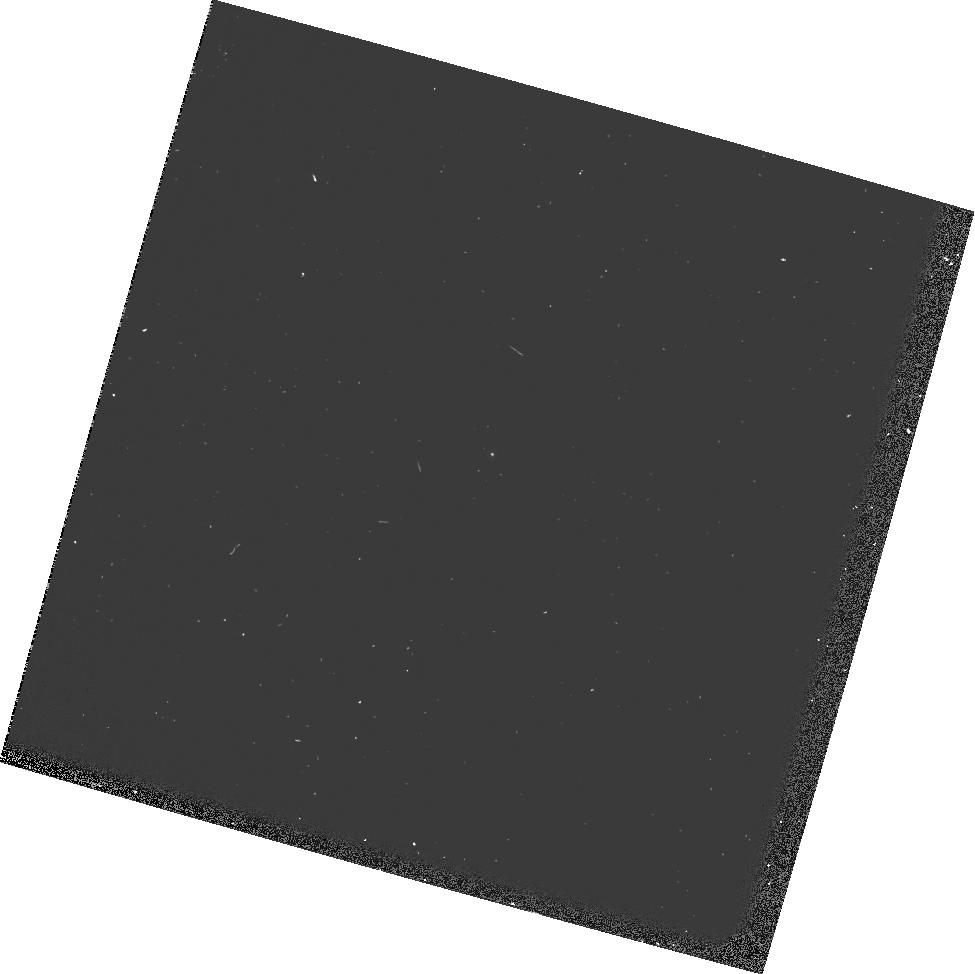
Target: GRW+70D5824
Instrument: WFPC2/PC
Filter: F165LP
Exposure: 3 min
Observation ID: u9jo0407m

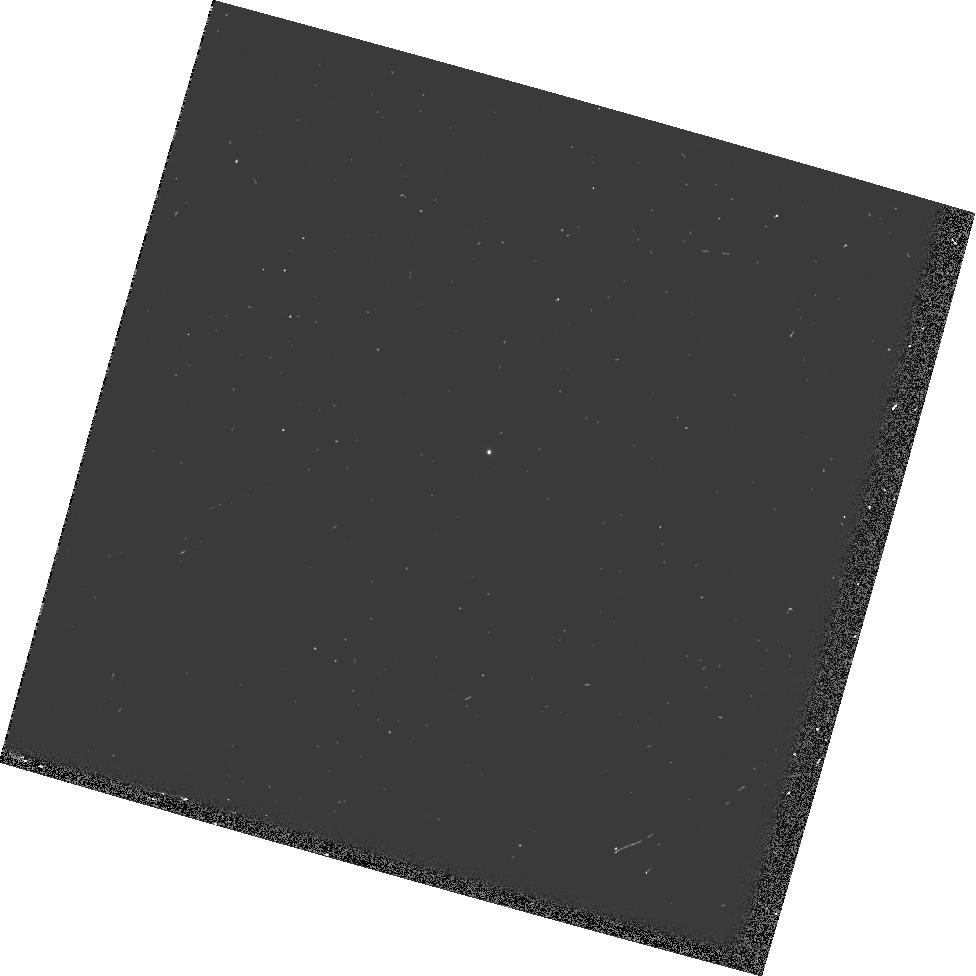
Target: GRW+70D5824
Instrument: WFPC2/PC
Filter: F437N
Exposure: 3 min
Observation ID: hst_10747_05_wfpc2_pc_f437n_u9jo05

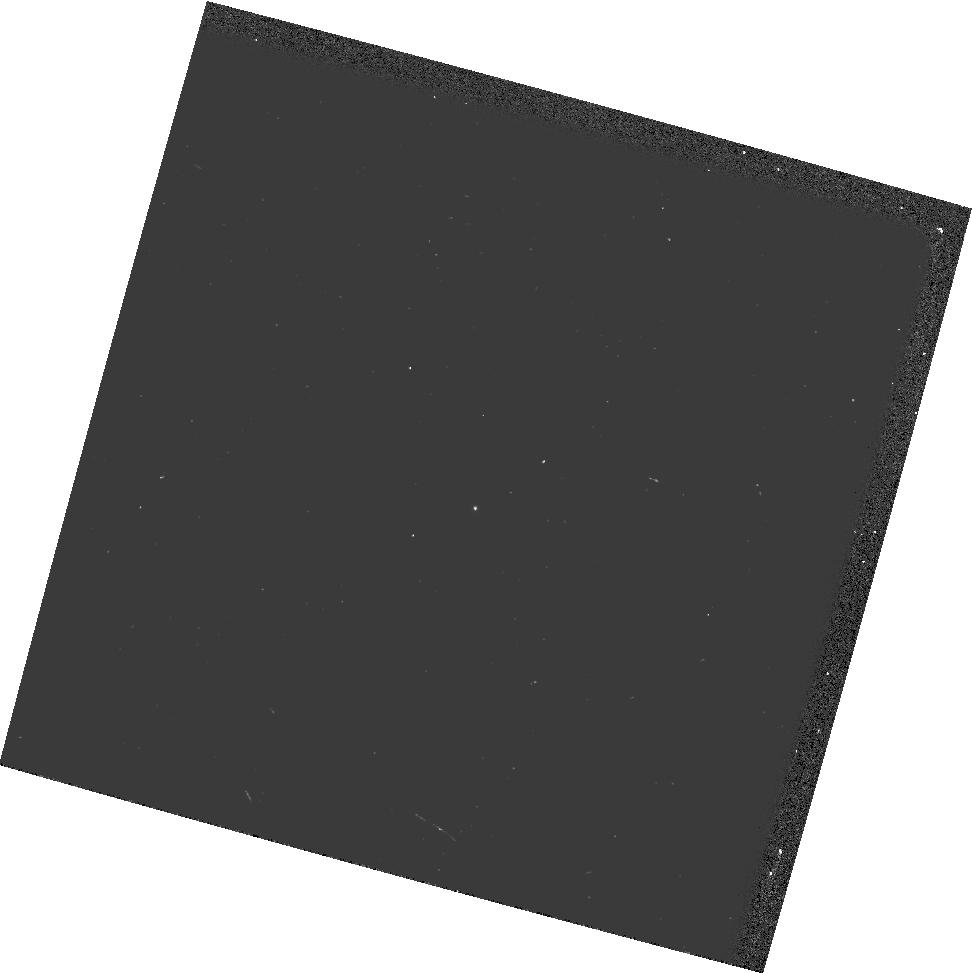
Target: GRW+70D5824
Instrument: WFPC2/PC
Filter: F502N
Exposure: 2 min
Observation ID: hst_10747_07_wfpc2_pc_f502n_u9jo07

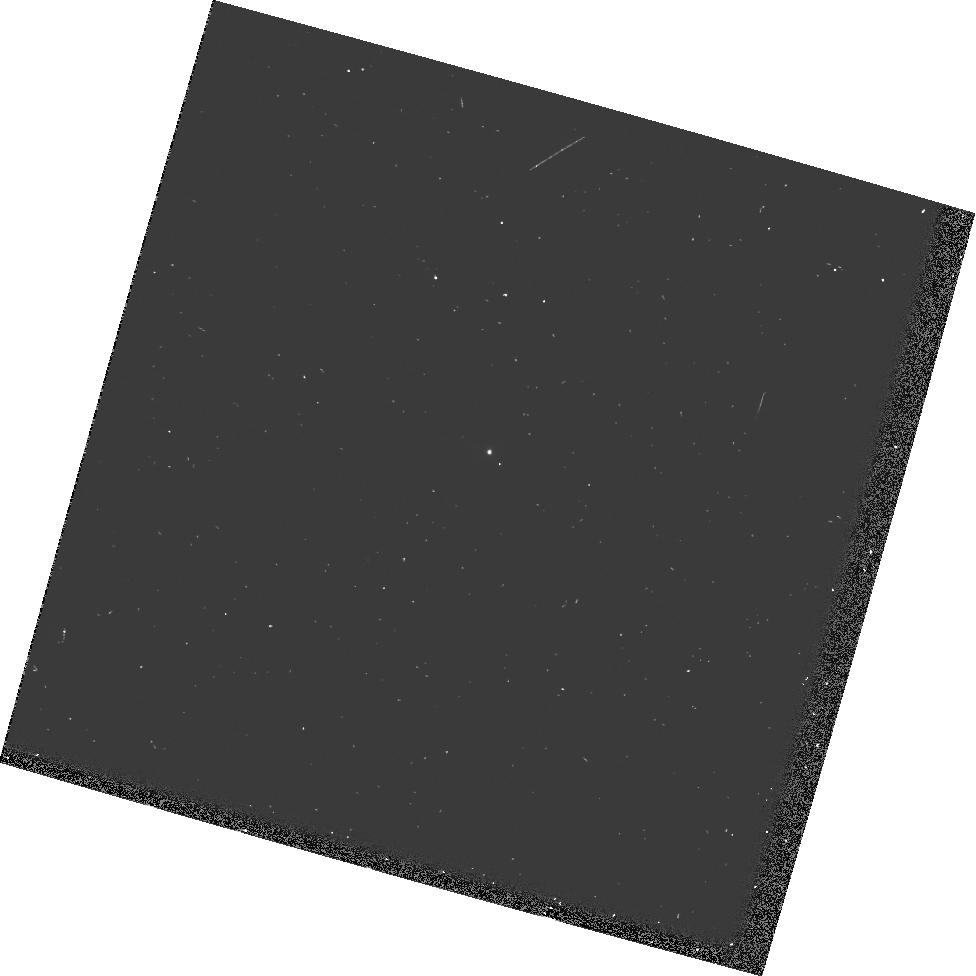
Target: GRW+70D5824
Instrument: WFPC2/PC
Filter: F469N
Exposure: 3 min
Observation ID: hst_10747_05_wfpc2_pc_f469n_u9jo05

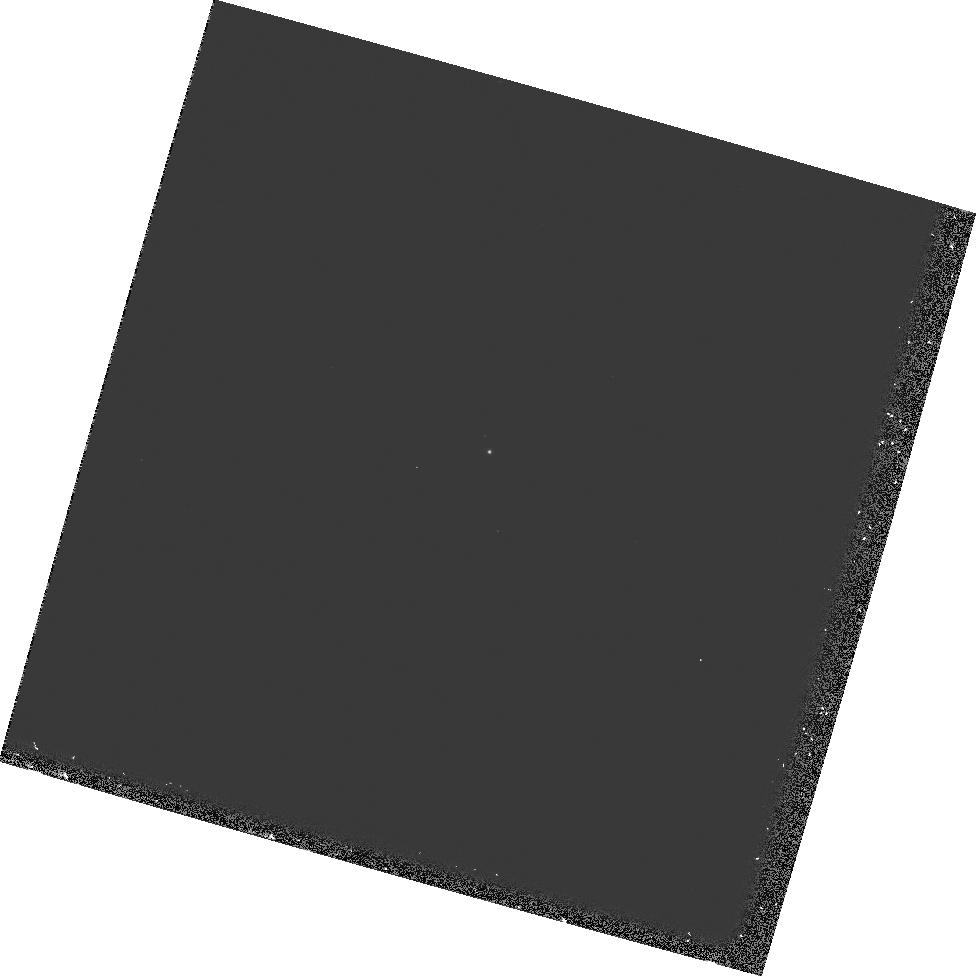
Target: GRW+70D5824
Instrument: WFPC2/PC
Filter: F1042M
Exposure: 9 min
Observation ID: hst_10747_06_wfpc2_pc_f1042m_u9jo06

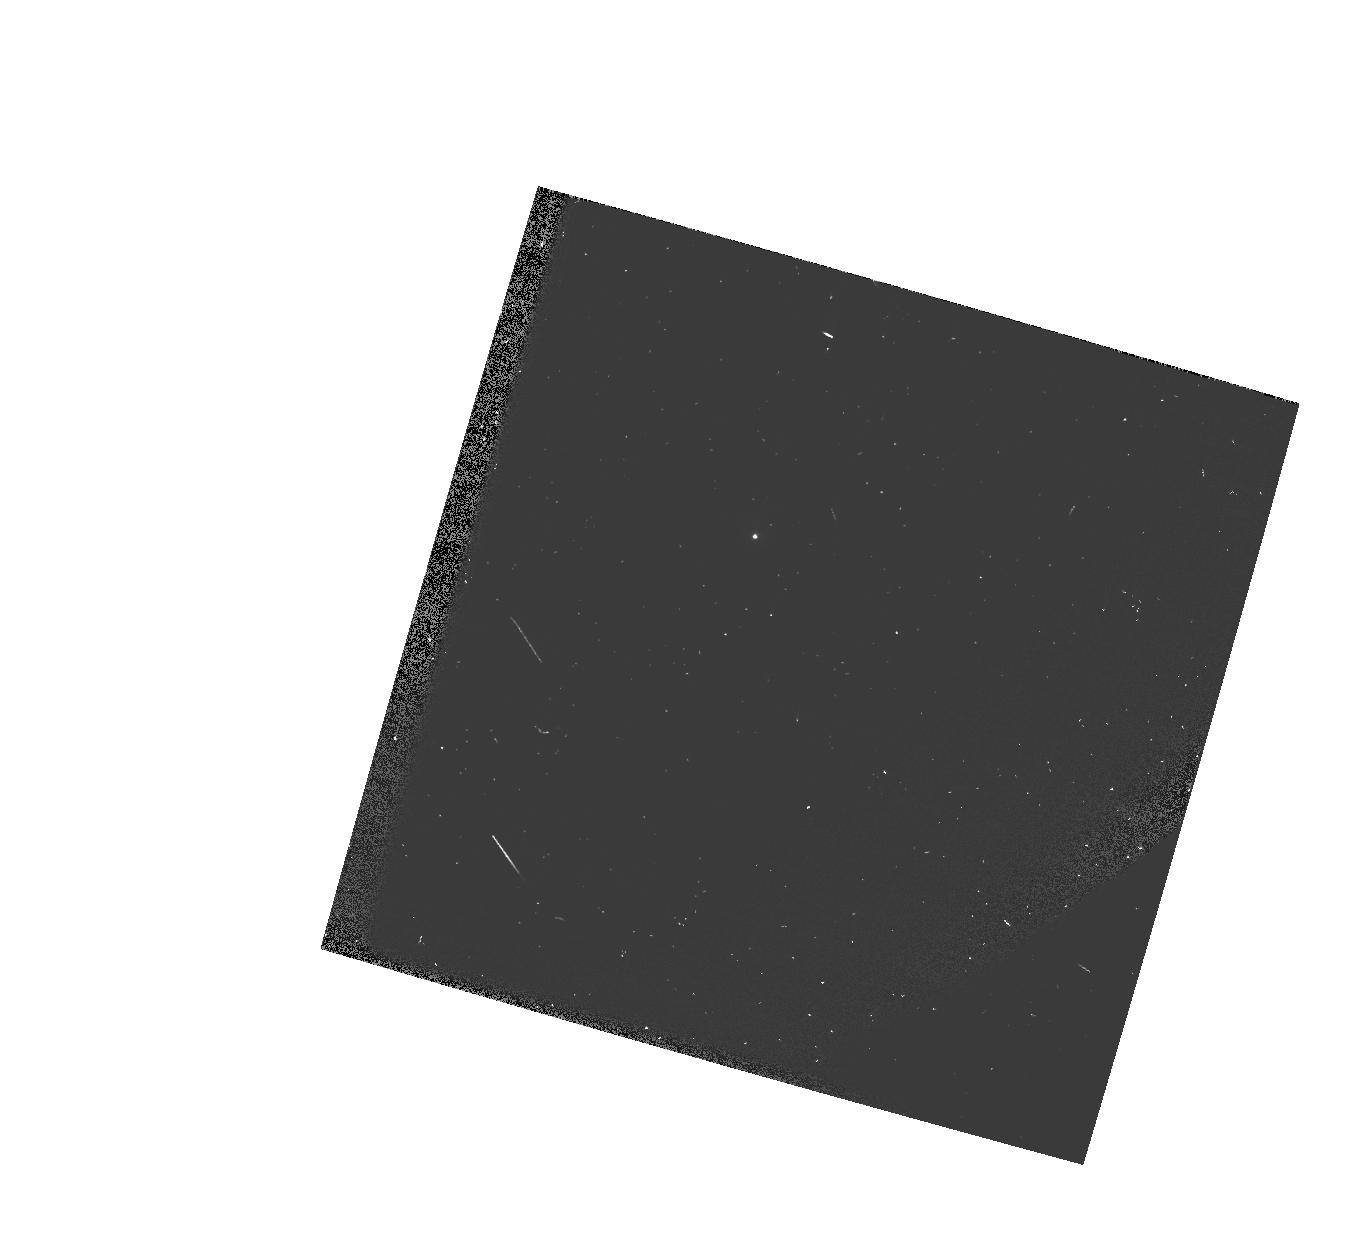
Target: GRW+70D5824
Instrument: WFPC2/PC
Filter: FQUVN33
Exposure: 3 min
Observation ID: hst_10747_04_wfpc2_pc_fquvn33_u9jo04

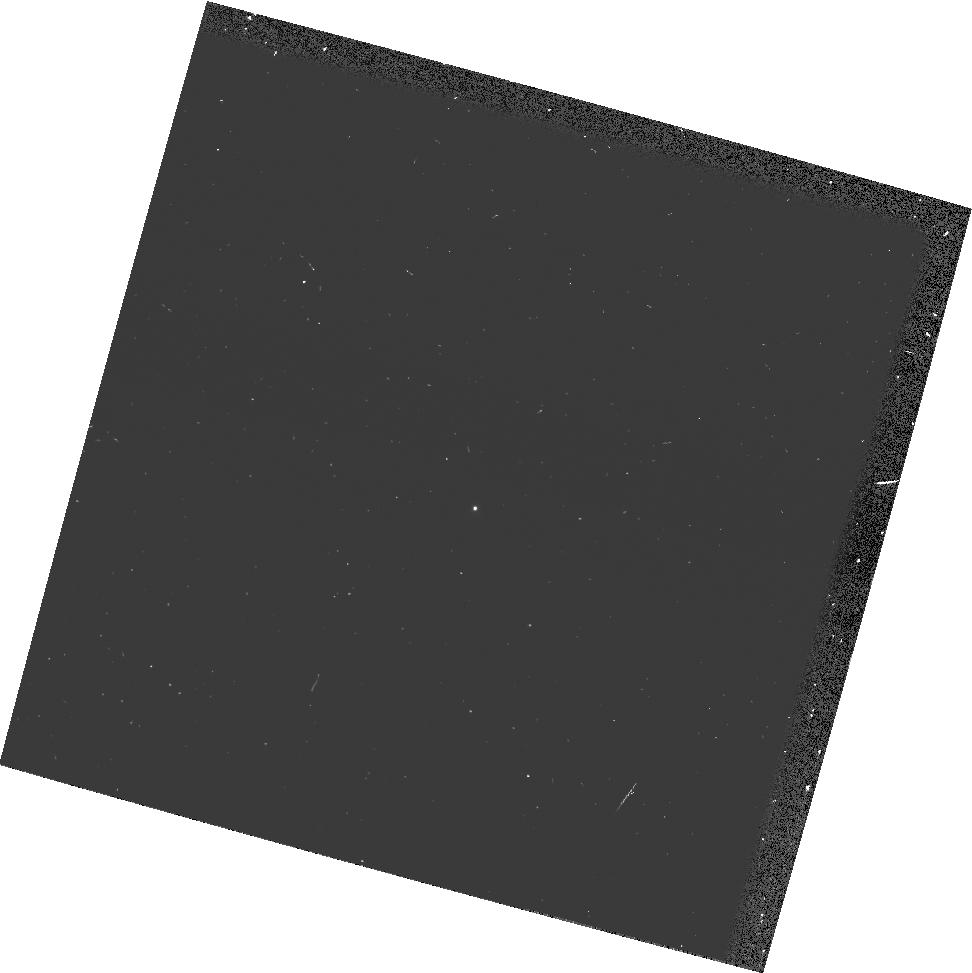
Target: GRW+70D5824
Instrument: WFPC2/PC
Filter: FQUVN
Exposure: 3 min
Observation ID: hst_10747_07_wfpc2_pc_fquvn_u9jo07

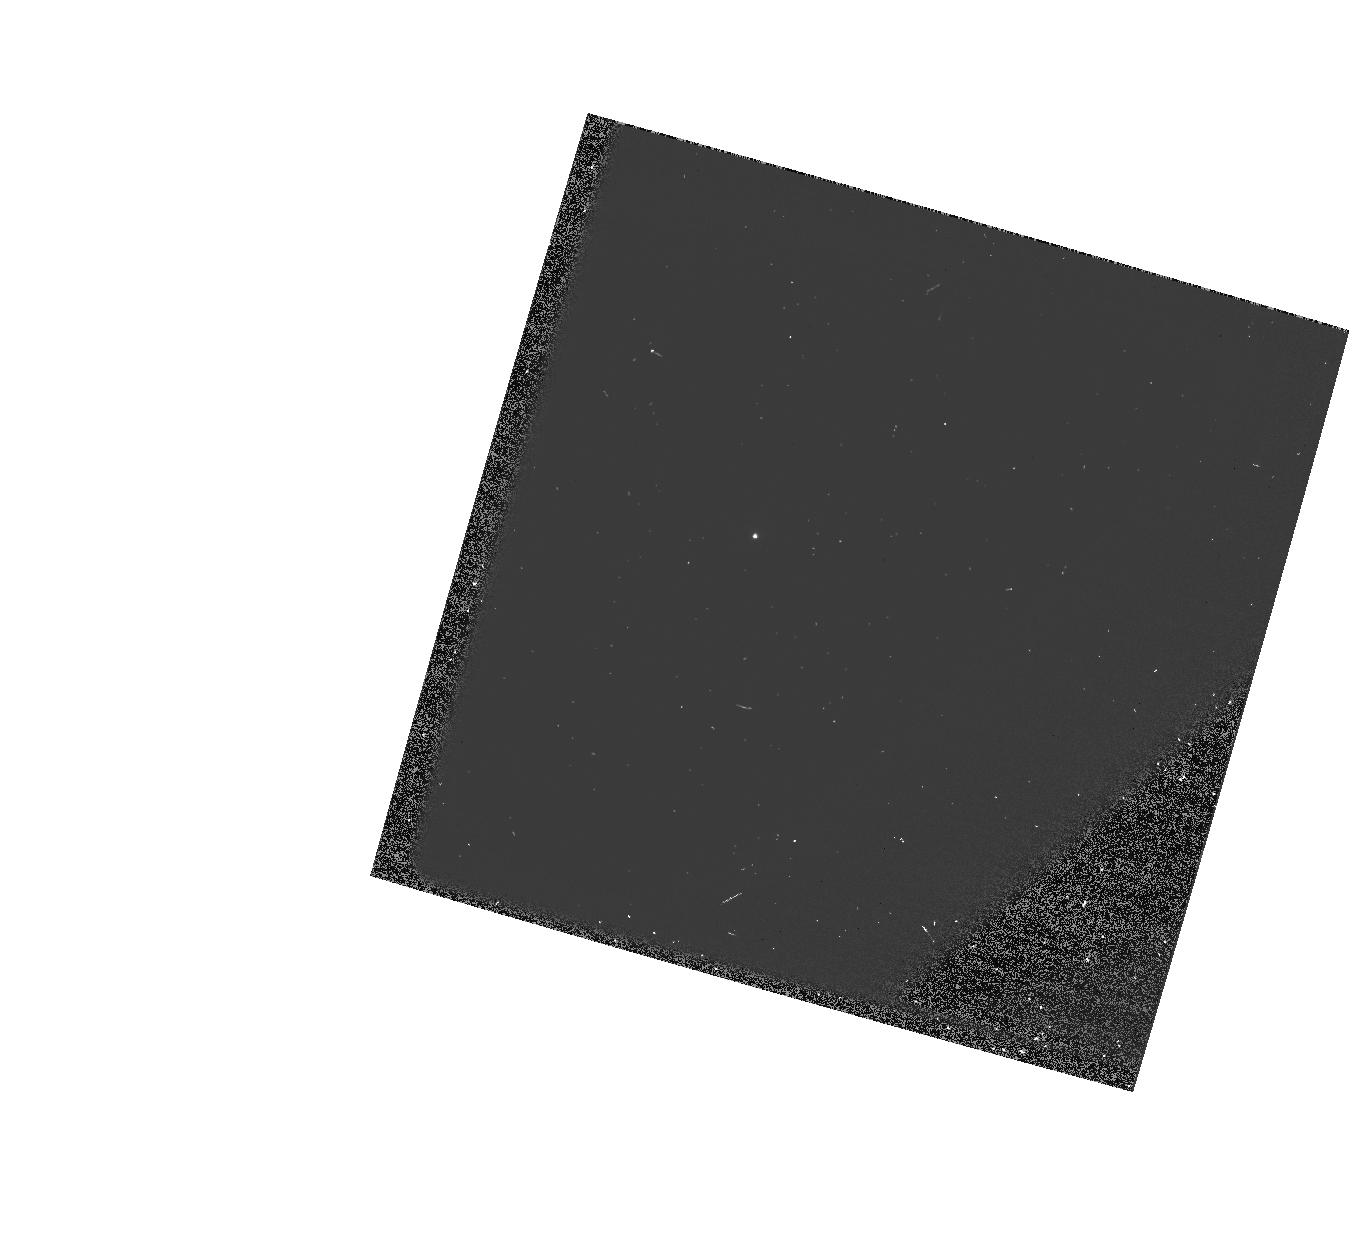
Target: GRW+70D5824
Instrument: WFPC2/PC
Filter: FQCH4N33
Exposure: 2 min
Observation ID: hst_10747_04_wfpc2_pc_fqch4n33_u9jo04

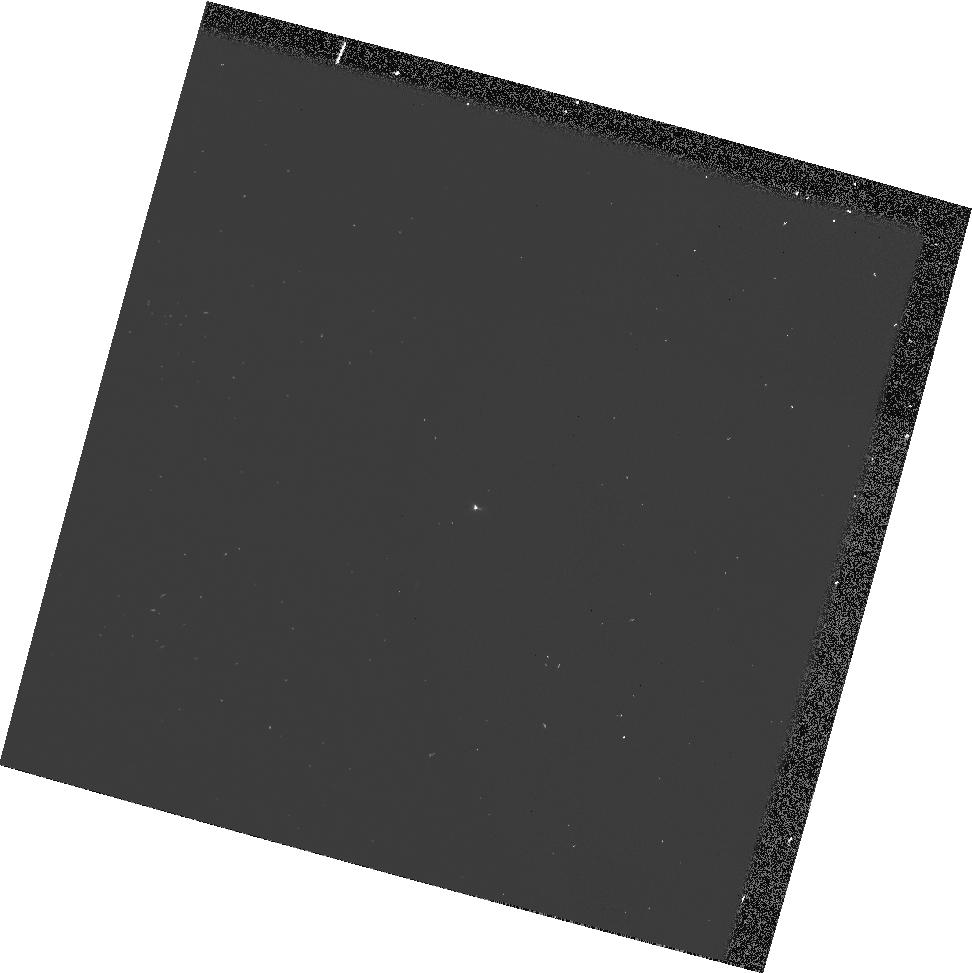
Target: GRW+70D5824
Instrument: WFPC2/PC
Filter: FQCH4N
Exposure: 2 min
Observation ID: hst_10747_07_wfpc2_pc_fqch4n_u9jo07

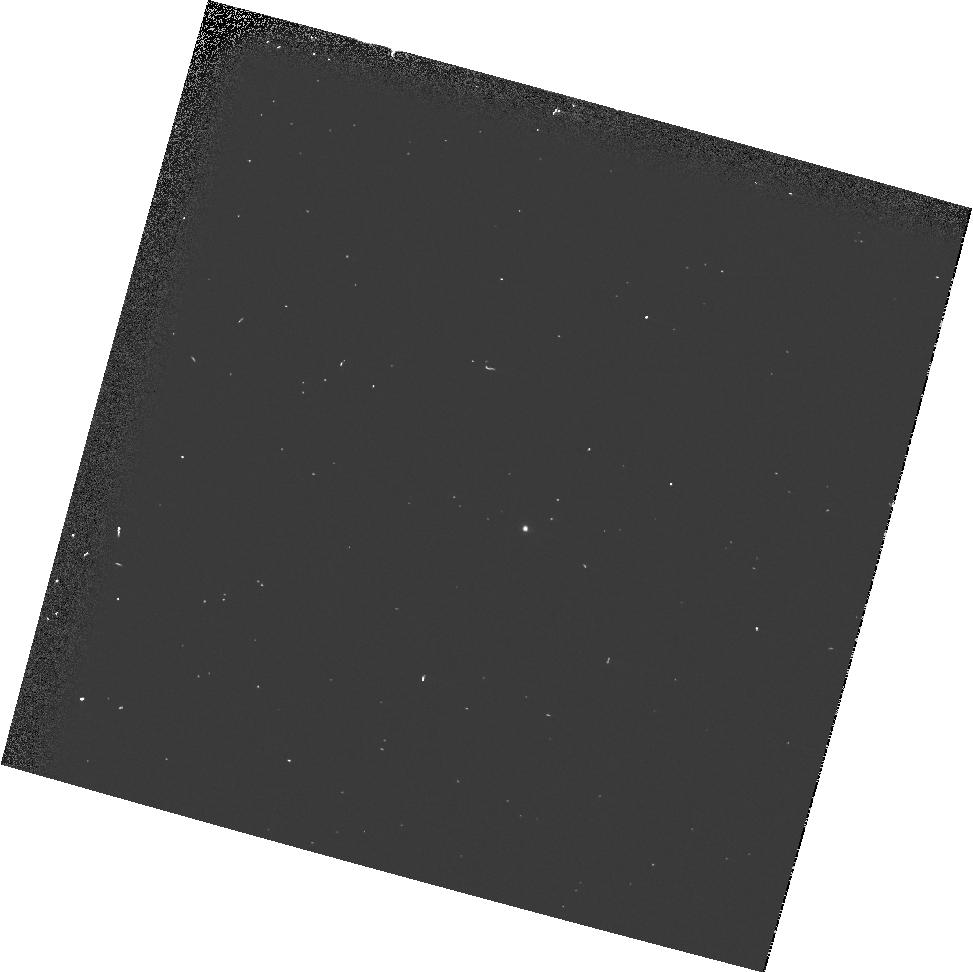
Target: GRW+70D5824
Instrument: WFPC2/PC
Filter: F656N
Exposure: 2 min
Observation ID: hst_10747_02_wfpc2_pc_f656n_u9jo02

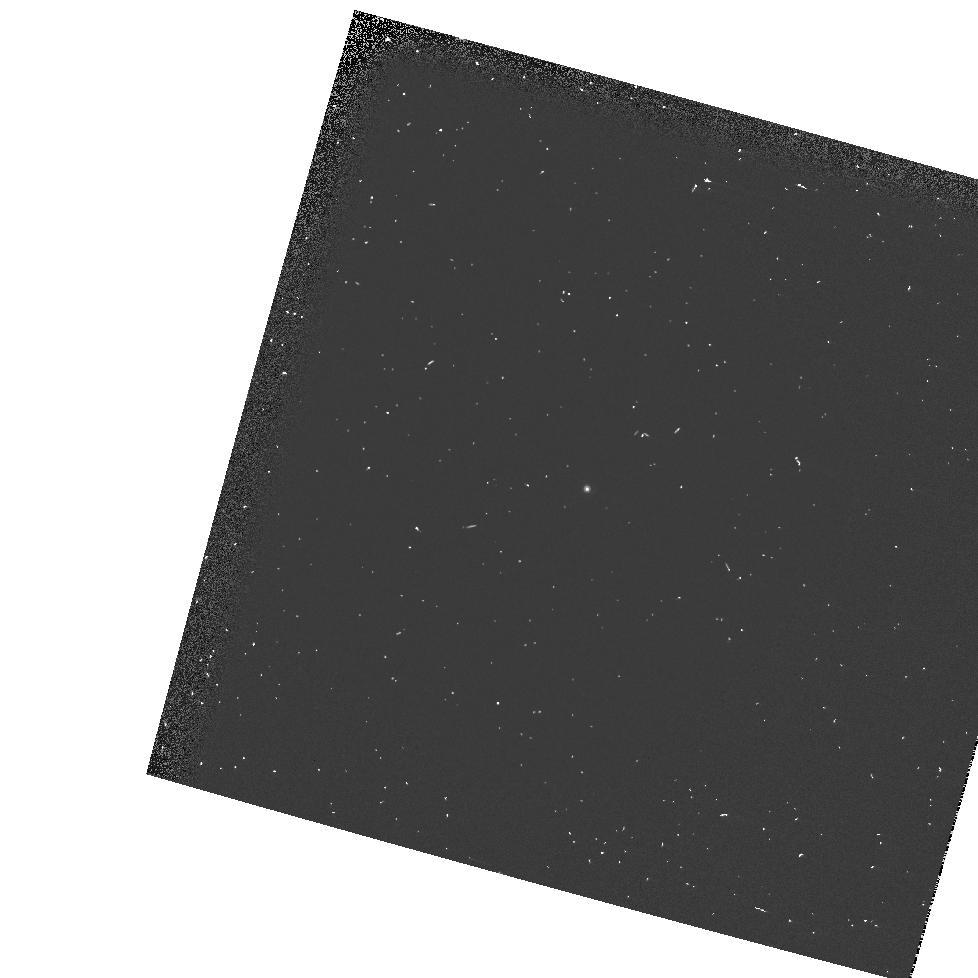
Target: GRW+70D5824
Instrument: WFPC2/PC
Filter: FQCH4P15
Exposure: 3 min
Observation ID: hst_10747_03_wfpc2_pc_fqch4p15_u9jo03

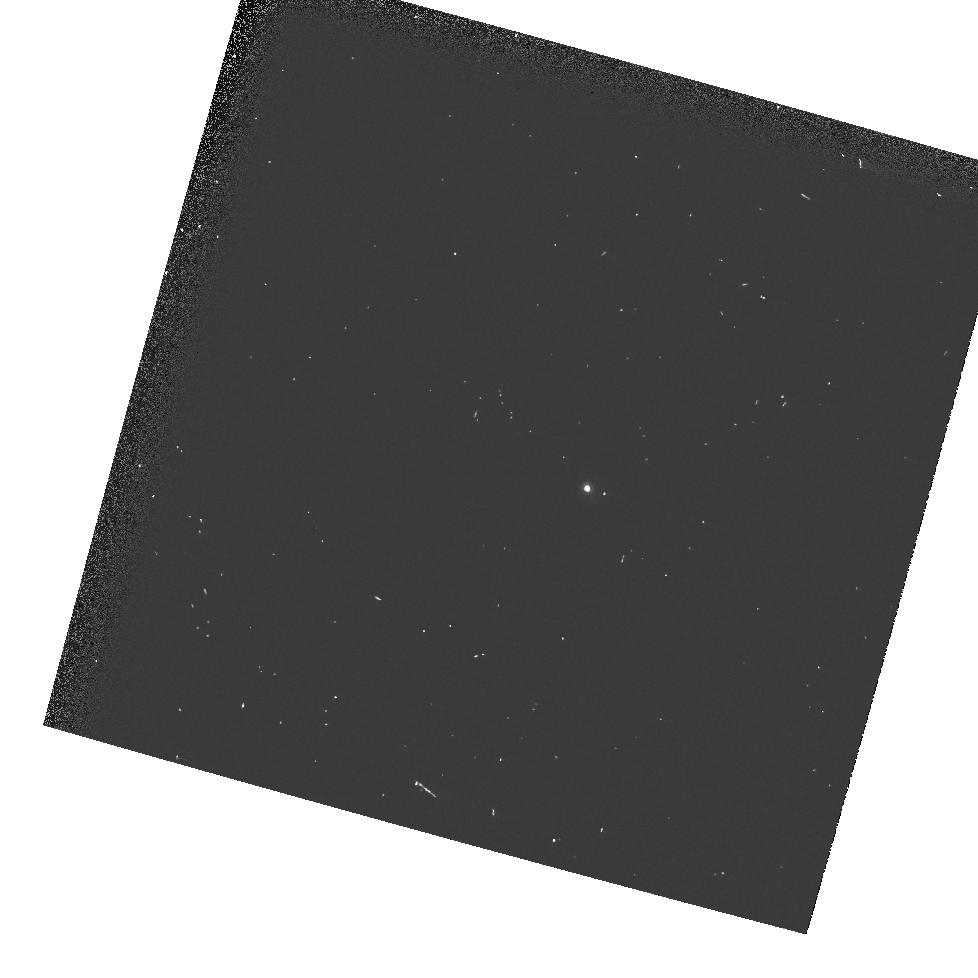
Target: GRW+70D5824
Instrument: WFPC2/PC
Filter: FQCH4N15
Exposure: 2 min
Observation ID: hst_10747_03_wfpc2_pc_fqch4n15_u9jo03

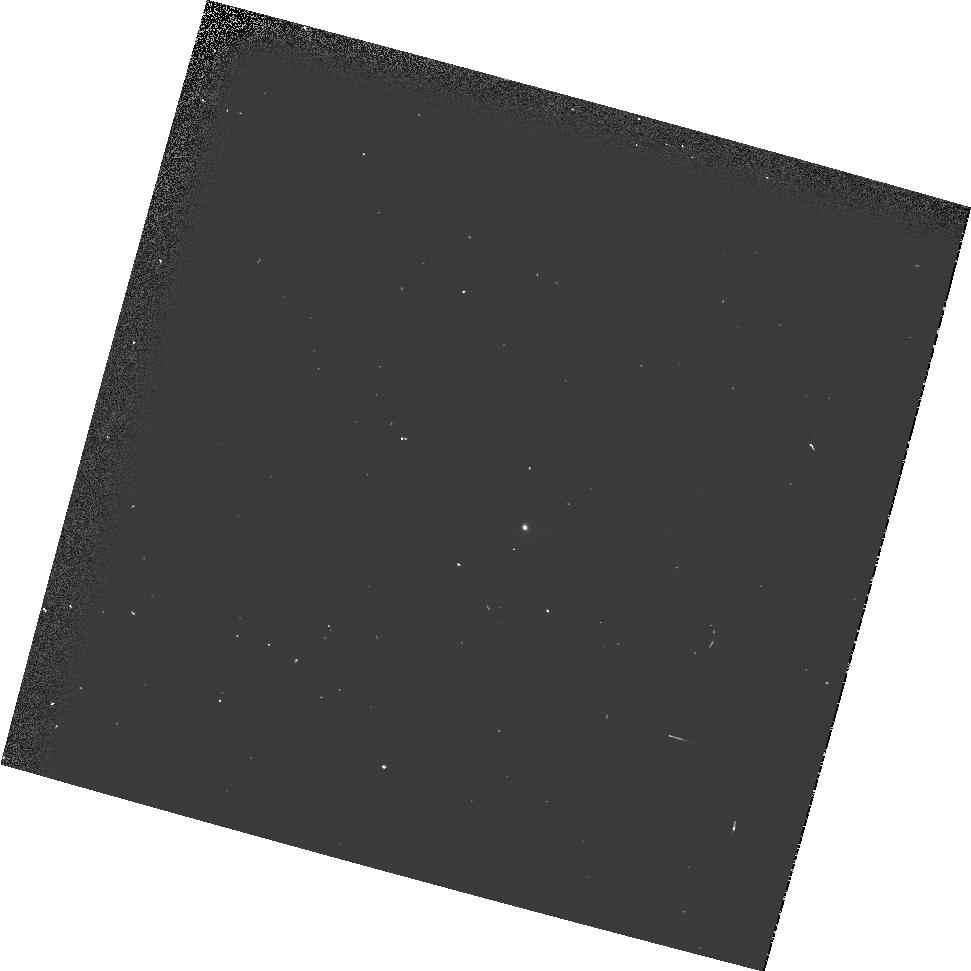
Target: GRW+70D5824
Instrument: WFPC2/PC
Filter: F390N
Exposure: 2 min
Observation ID: hst_10747_01_wfpc2_pc_f390n_u9jo01

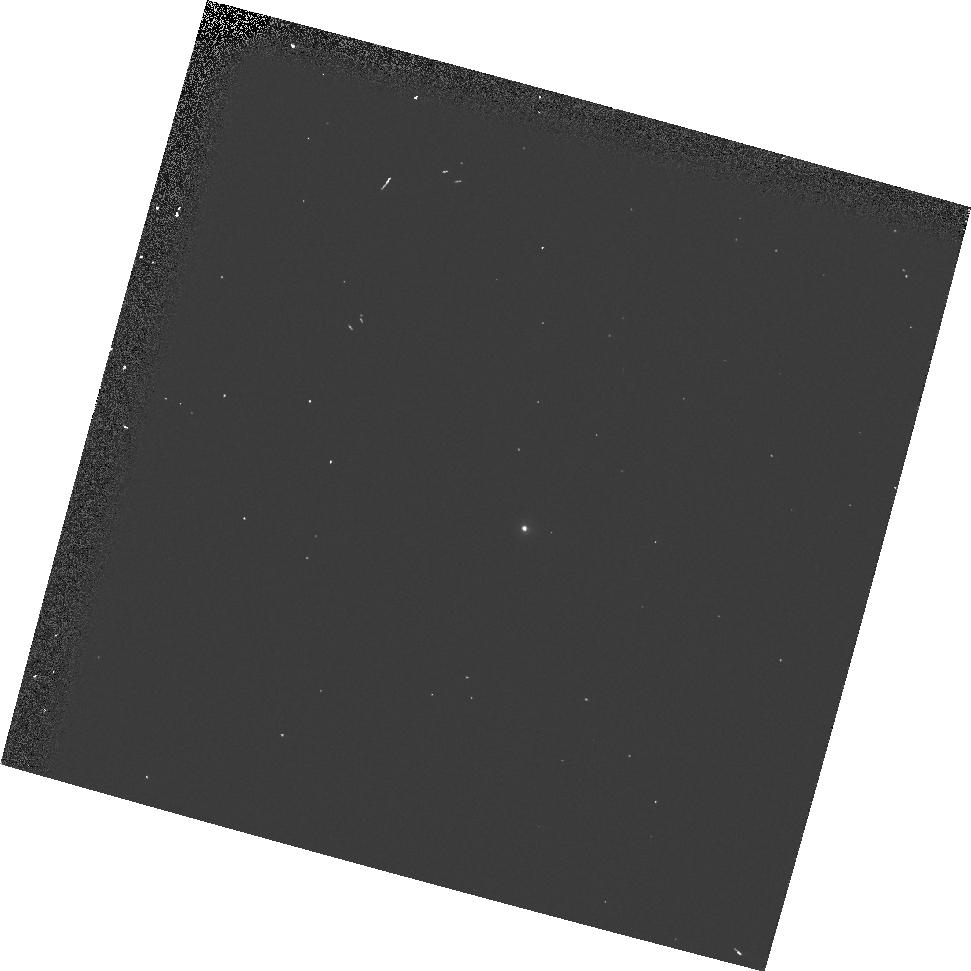
Target: GRW+70D5824
Instrument: WFPC2/PC
Filter: F160BW
Exposure: 1 min
Observation ID: hst_10747_01_wfpc2_pc_f160bw_u9jo01

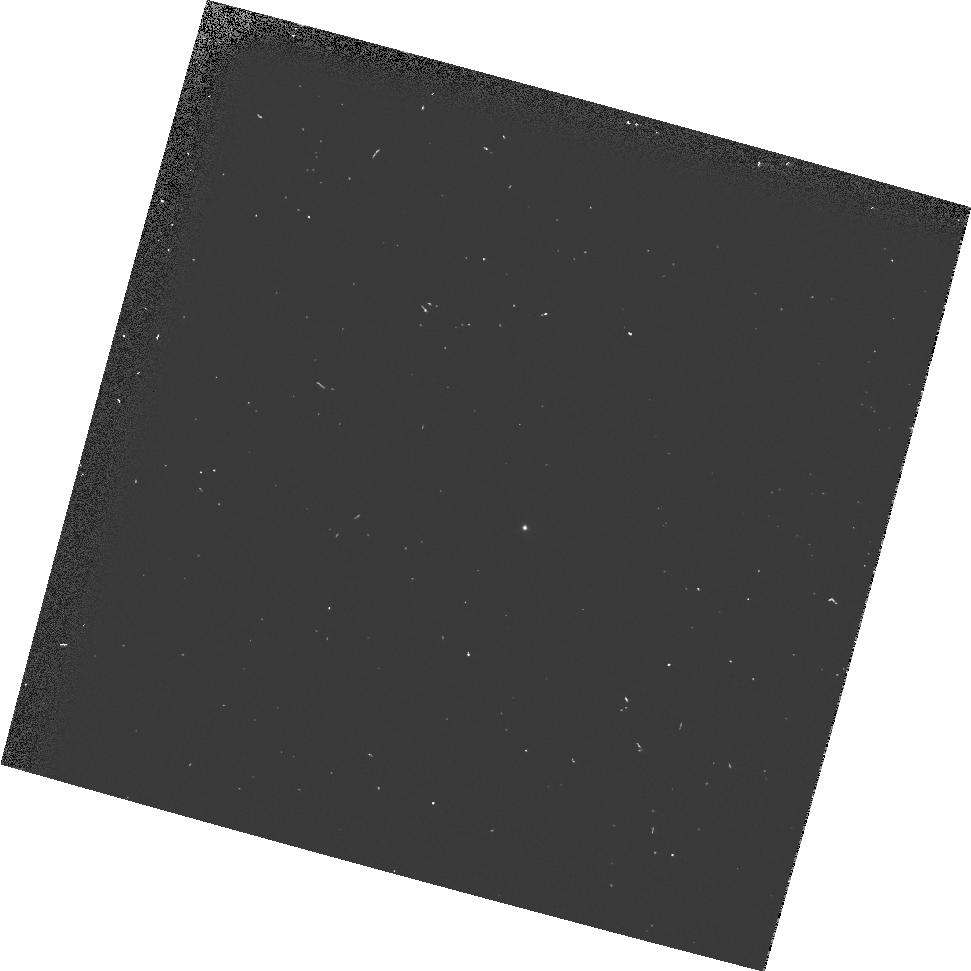
Target: GRW+70D5824
Instrument: WFPC2/PC
Filter: F487N
Exposure: 2 min
Observation ID: hst_10747_01_wfpc2_pc_f487n_u9jo01

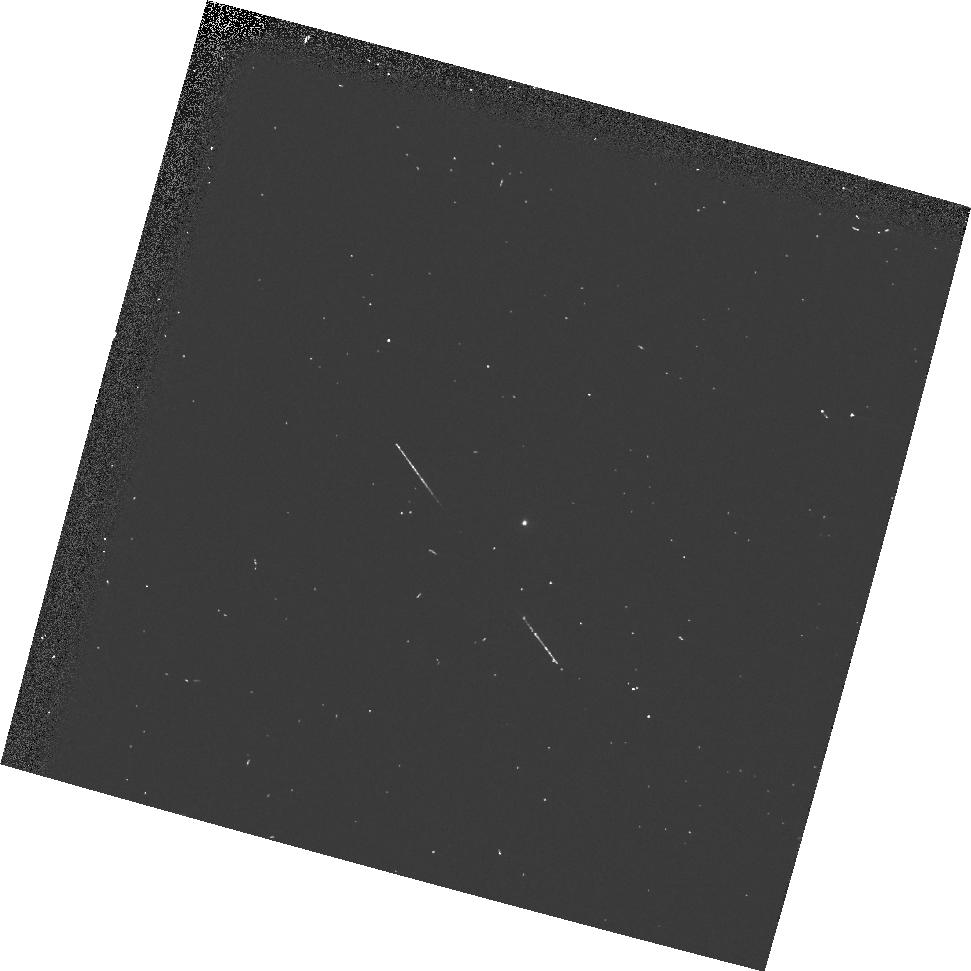
Target: GRW+70D5824
Instrument: WFPC2/PC
Filter: F160BW-F165LP
Exposure: 3 min
Observation ID: hst_10747_01_wfpc2_pc_f160bw-f165lp_u9jo01

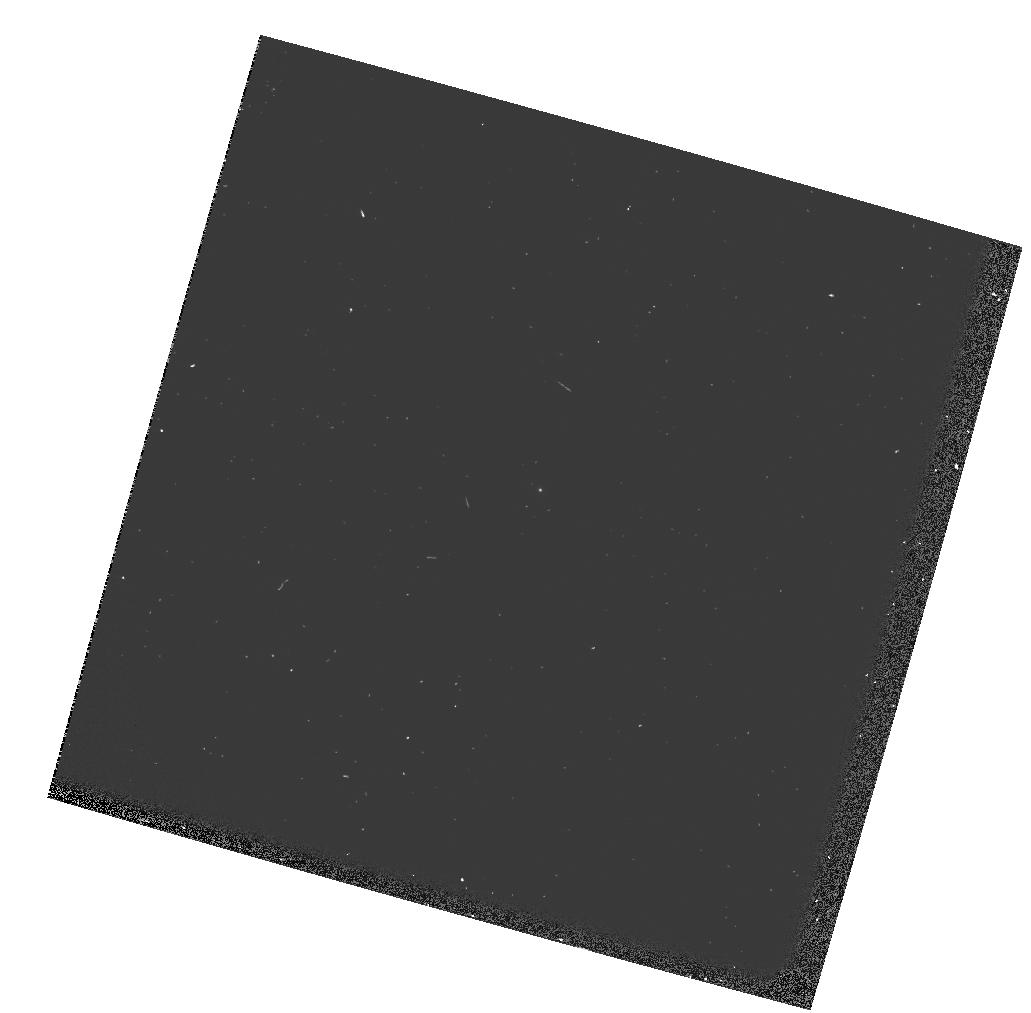
Target: GRW+70D5824
Instrument: WFPC2/PC
Filter: F160BN15-F165LP
Exposure: 3 min
Observation ID: hst_10747_04_wfpc2_pc_f160bn15-f165lp_u9jo04

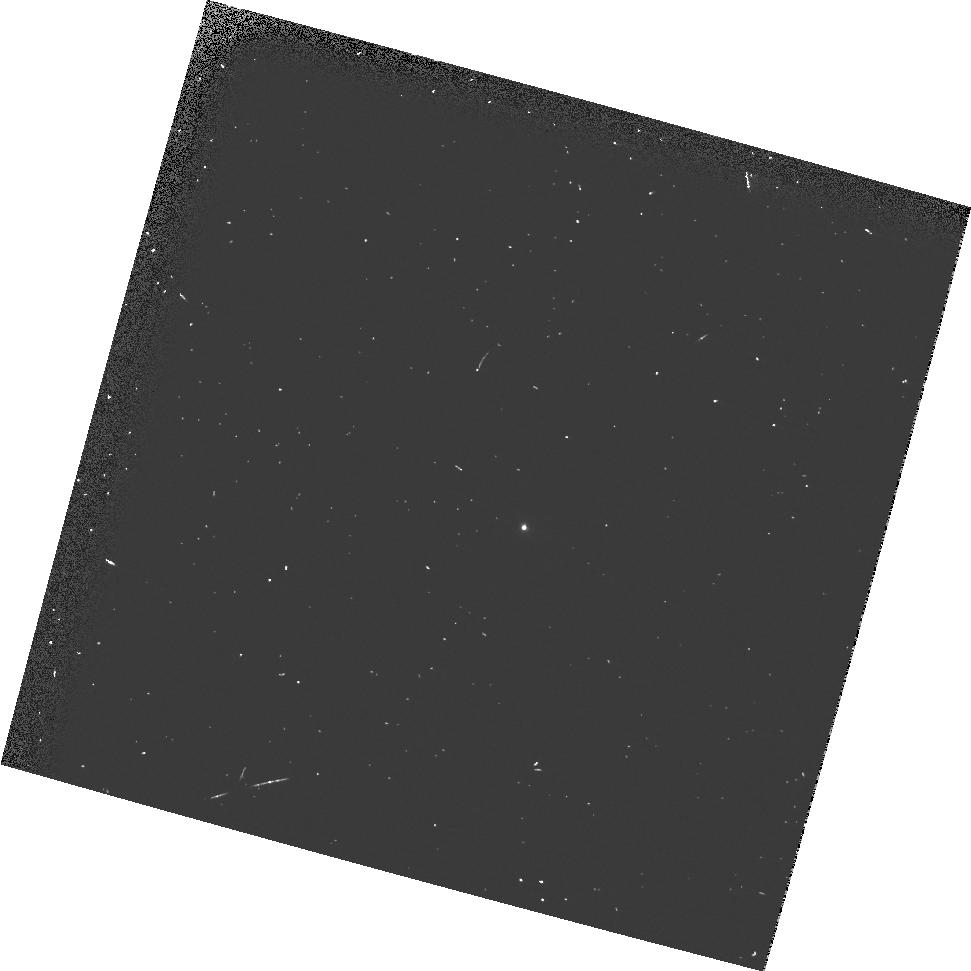
Target: GRW+70D5824
Instrument: WFPC2/PC
Filter: F469N
Exposure: 3 min
Observation ID: hst_10747_01_wfpc2_pc_f469n_u9jo01

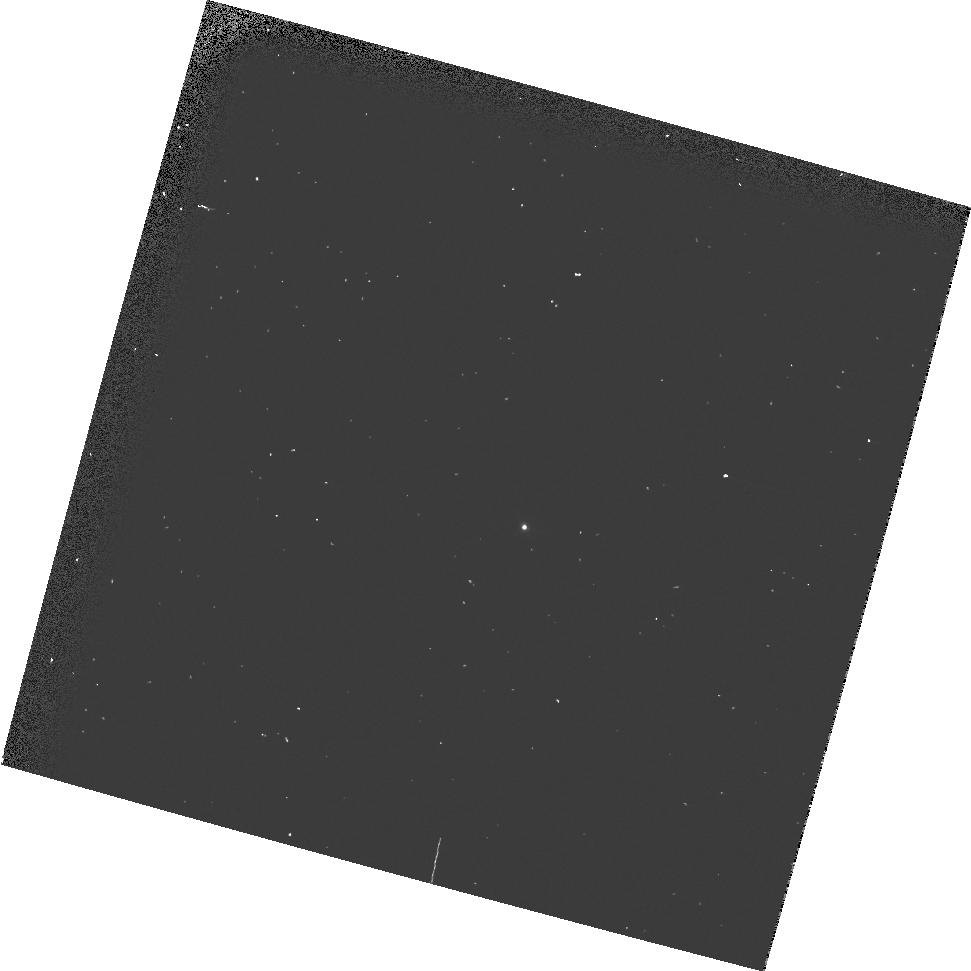
Target: GRW+70D5824
Instrument: WFPC2/PC
Filter: F502N
Exposure: 2 min
Observation ID: hst_10747_01_wfpc2_pc_f502n_u9jo01

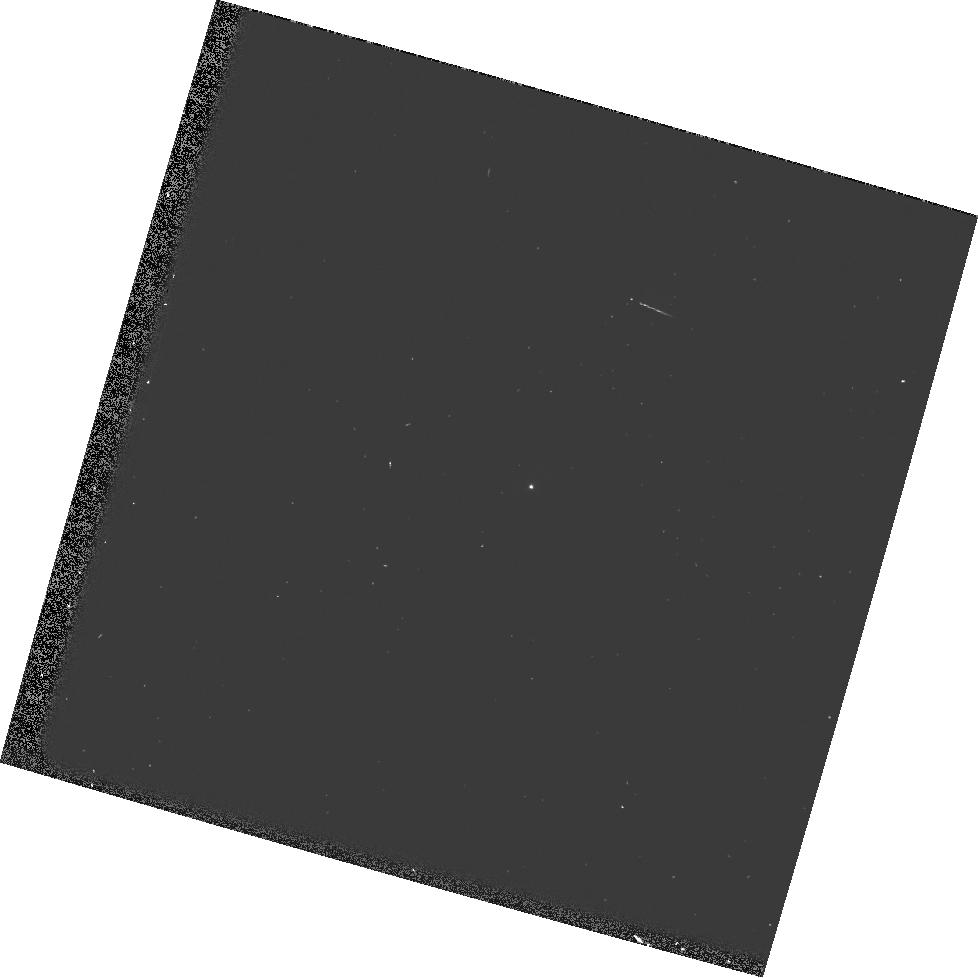
Target: GRW+70D5824
Instrument: WFPC2/PC
Filter: F502N
Exposure: 2 min
Observation ID: hst_10747_03_wfpc2_pc_f502n_u9jo03

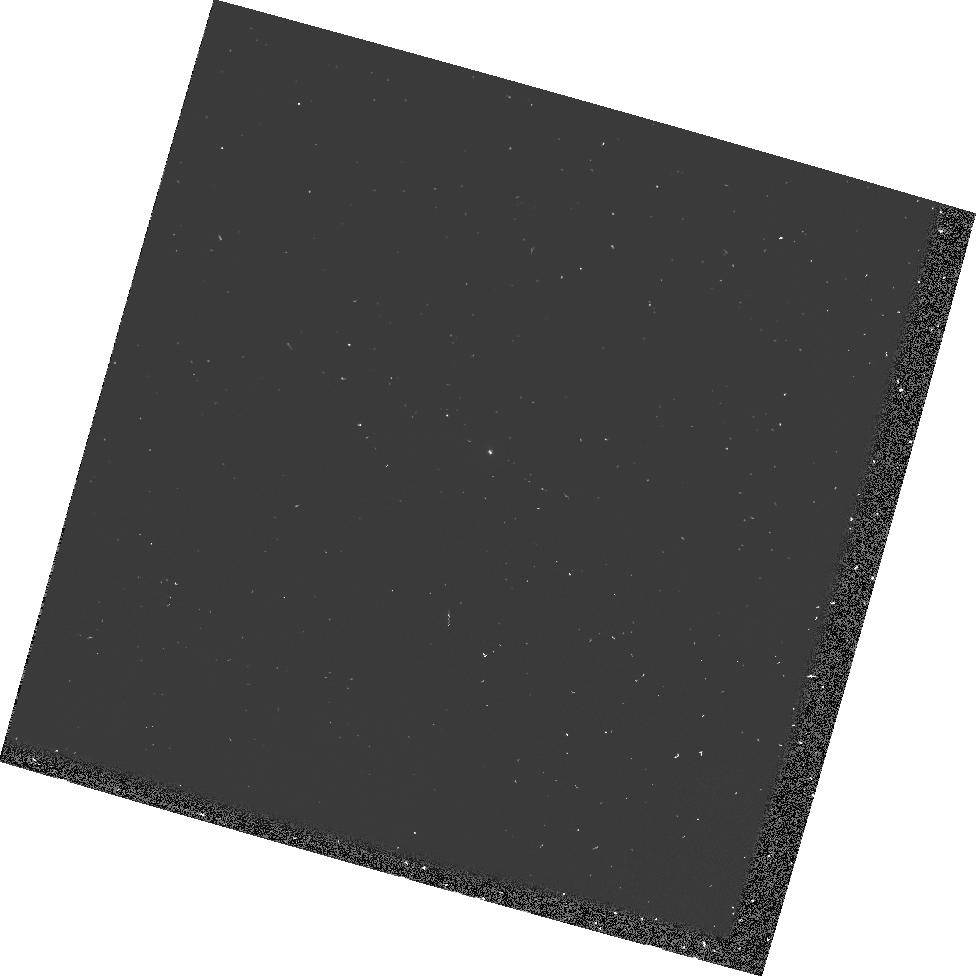
Target: GRW+70D5824
Instrument: WFPC2/PC
Filter: FQCH4N
Exposure: 4 min
Observation ID: hst_10747_06_wfpc2_pc_fqch4n_u9jo06

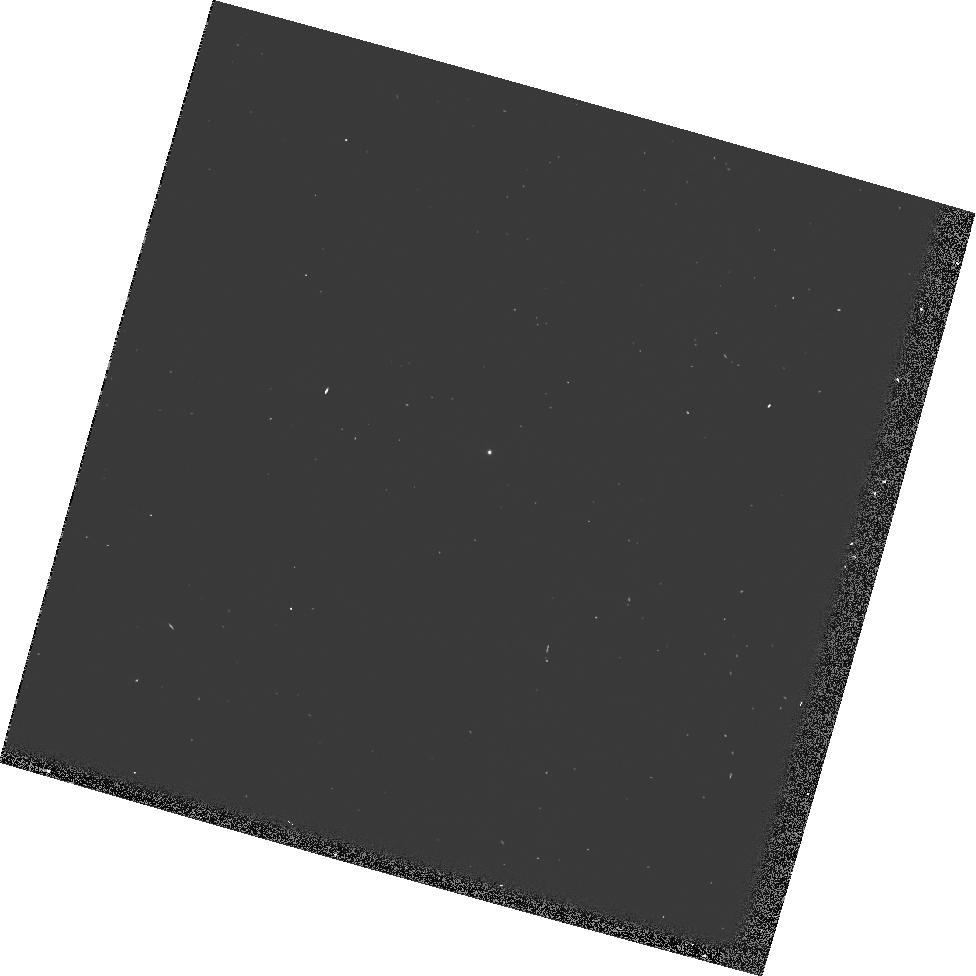
Target: GRW+70D5824
Instrument: WFPC2/PC
Filter: F656N
Exposure: 2 min
Observation ID: hst_10747_05_wfpc2_pc_f656n_u9jo05

WFPC2 Cycle 14 Photometric Characterization (PI: Biretta, John A.)

Provide a check of the zeropoints and long-term contamination rates in WFPC2 filters. Filter/chip combinations are selected to support cycle 14 observers, as well as to provide end-of-mission data for as many combinations as possible. Extra priority is given to filters not recently observed in the Cycle 14 DECON proposal 10744, nor in the Cycle 13 photometric monitor proposal 10365. Unless otherwise constrained, preference is given to chips PC1 and WF3. For images with >2000 external images in the HST archive, we will also try to get data in WF2 and WF4 (this will provide a test of flat field accuracy, etc.).